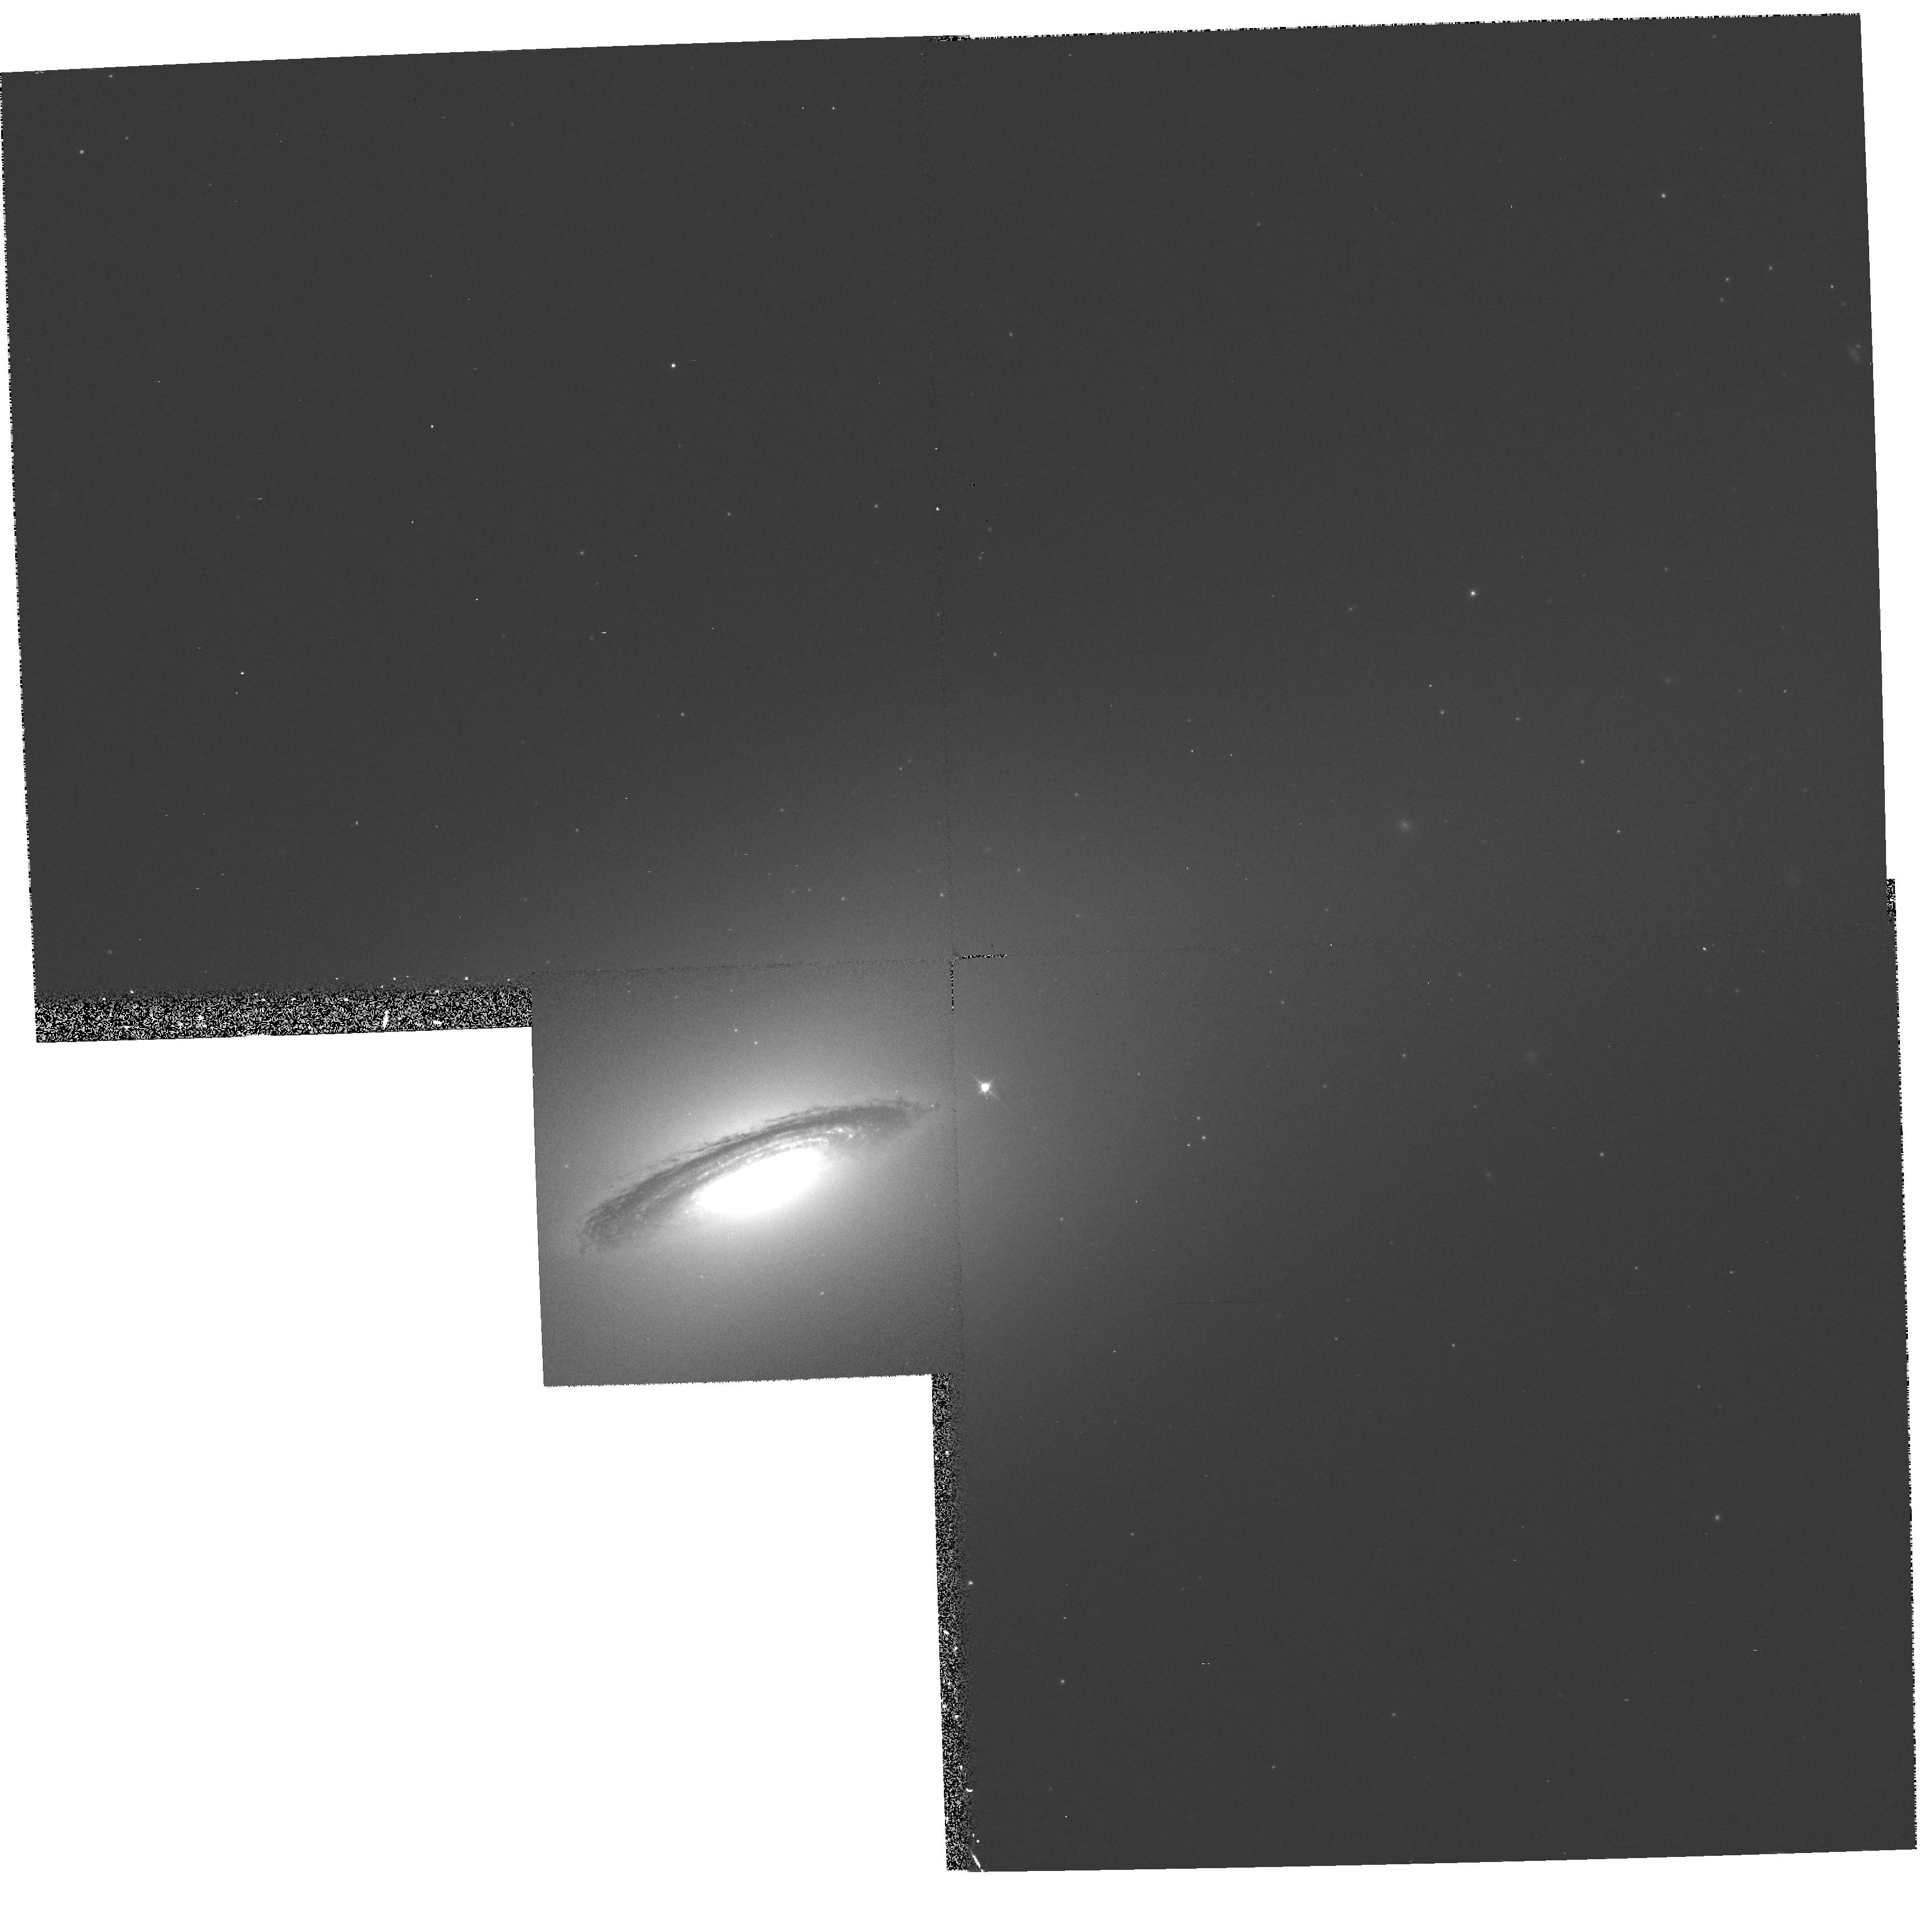
Target: NGC4526. Instrument: WFPC2/PC. Filter: F547M. Exposure: 10 min. Observation ID: hst_6002_01_wfpc2_pc_f547m_u34t01

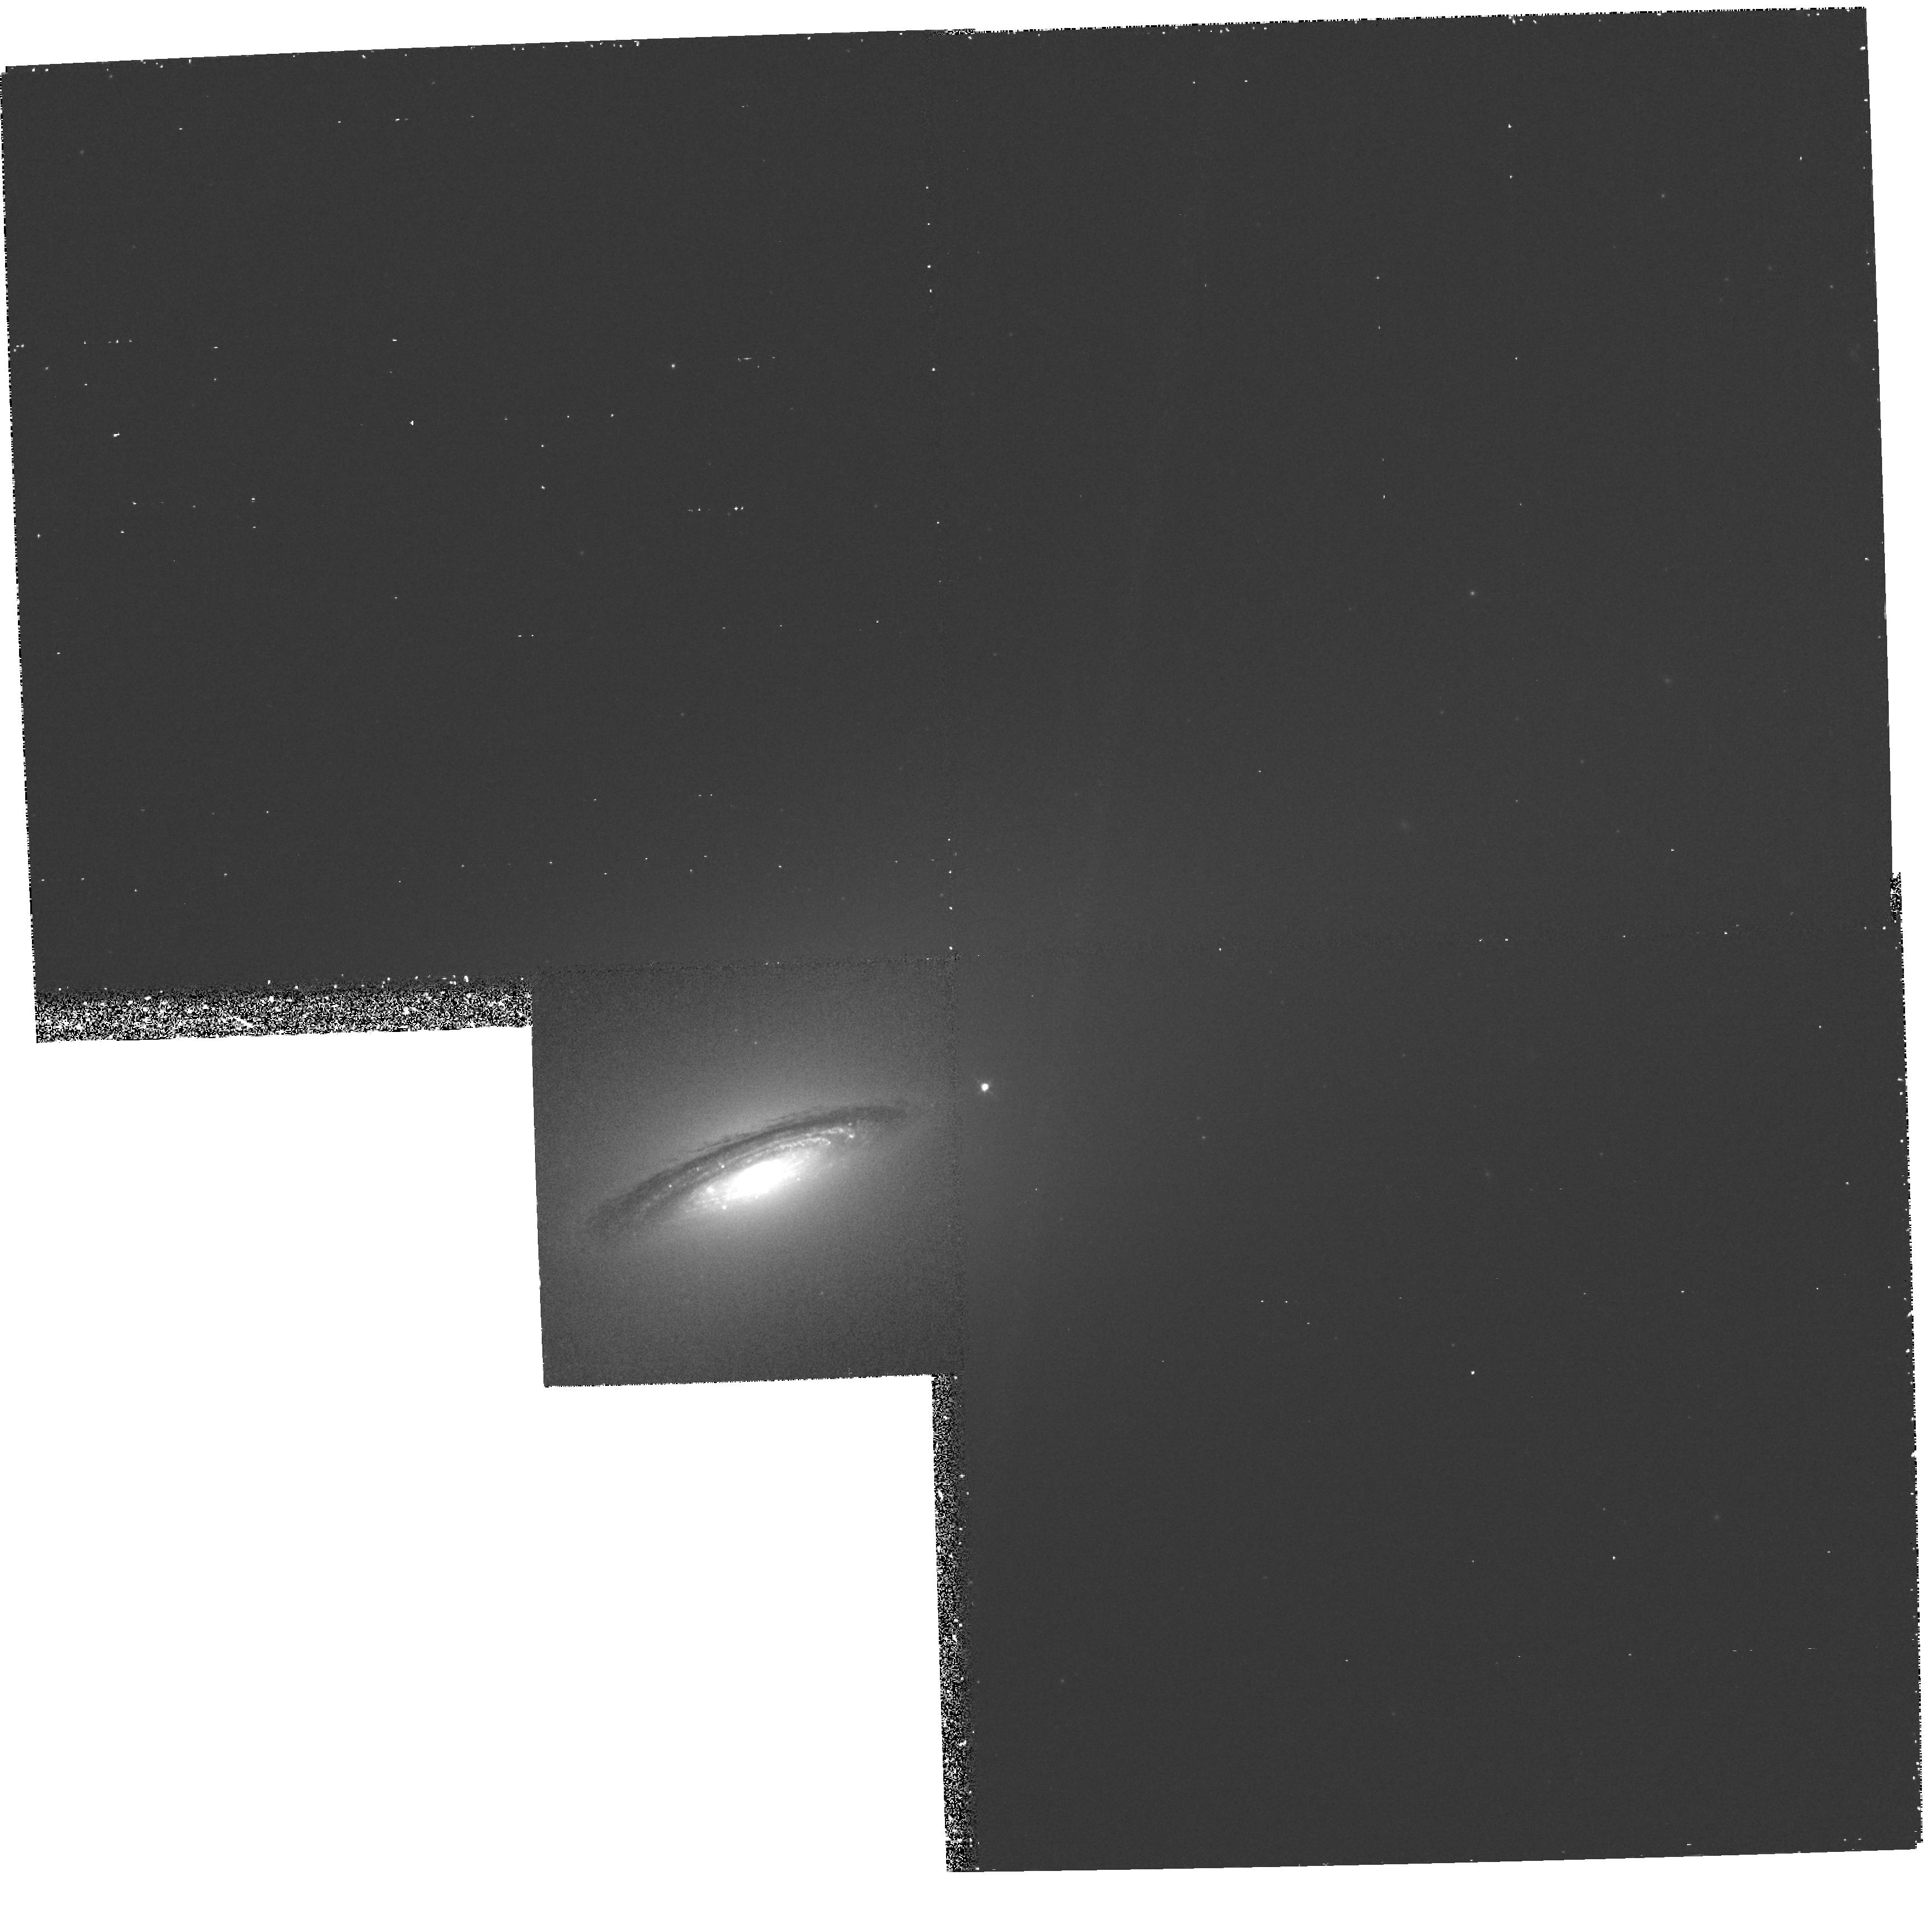
Target: NGC4526. Instrument: WFPC2/PC. Filter: F658N. Exposure: 58 min. Observation ID: hst_6002_01_wfpc2_pc_f658n_u34t01

SPECTROSCOPY OF THE RAPIDLY ROTATING NUCLEAR DISK IN THE VIRGO S0 NGC4526 (PI: Rubin, Vera C.)

Ground-based spectroscopic observations of 100 galaxies in the Virgo cluster by Rubin and Kenney reveal that 25 percent of the galaxies have rapidly rotating distinct nuclear gas disks. These galaxies span Hubble types E to Sc, and are located throughout the cluster. Seven of them have been imaged by WFPC2. Of all, NGC 4526 (S0) is the most spectacular. A rapidly rotating nuclear disk of gas, dust, and stars extends from the nucleus to 15'', 7 percent of the galaxy radius; gas is not observed beyond. Within a few arcseconds of the nucleus, rotation velocities surpass 250 km/s and a mass greater than 10^9Msun is derived, but these values are surely degraded by the 1.5'' ground-based spatial resolution. We propose to study the morphology and dynamics of the nuclear region of NGC 4526 by using WFPC2 narrow band images, in order to isolate the H Alpha+NII region, and with FOS spectra, covering the wavelength region from H-beta through SII6731 Angstrom. Because we are interested in studying phenomena taking place on scales of a fraction of an arcsec, the high spatial resolution of HST is required.